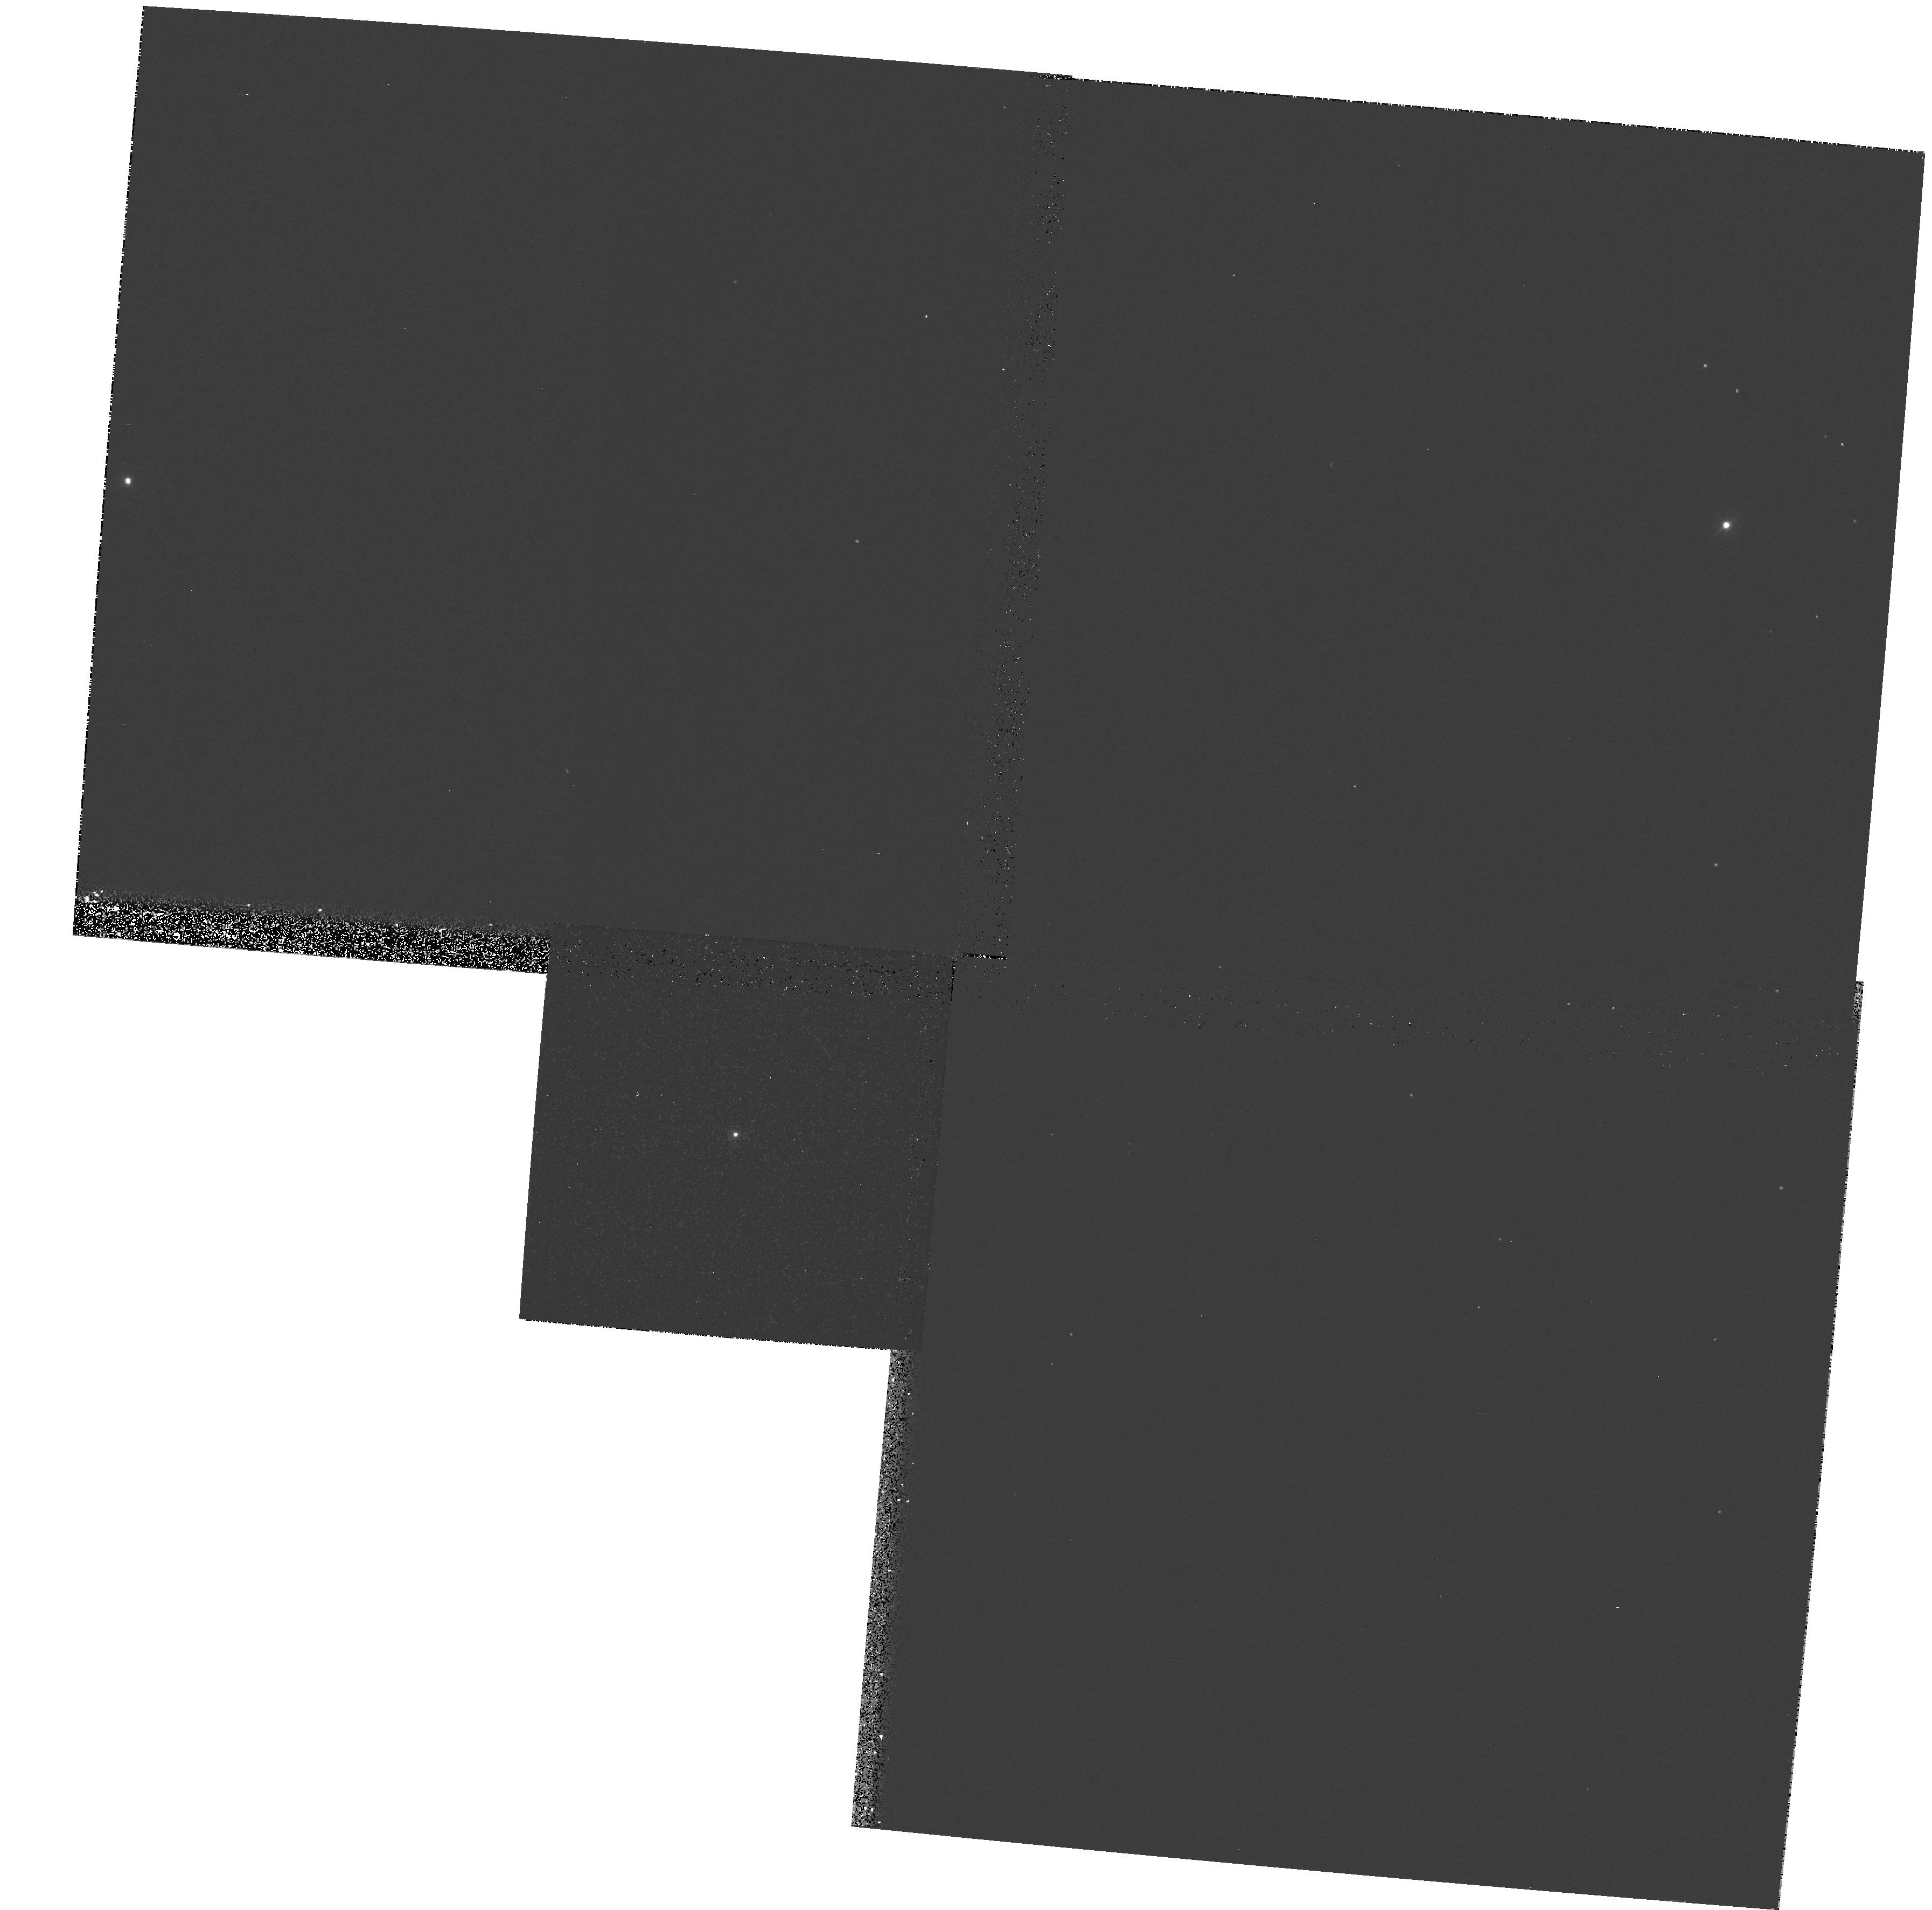
Target: WR27. Instrument: WFPC2/PC. Filter: F336W. Exposure: 6 min. Observation ID: hst_6365_05_wfpc2_pc_f336w_u33u05

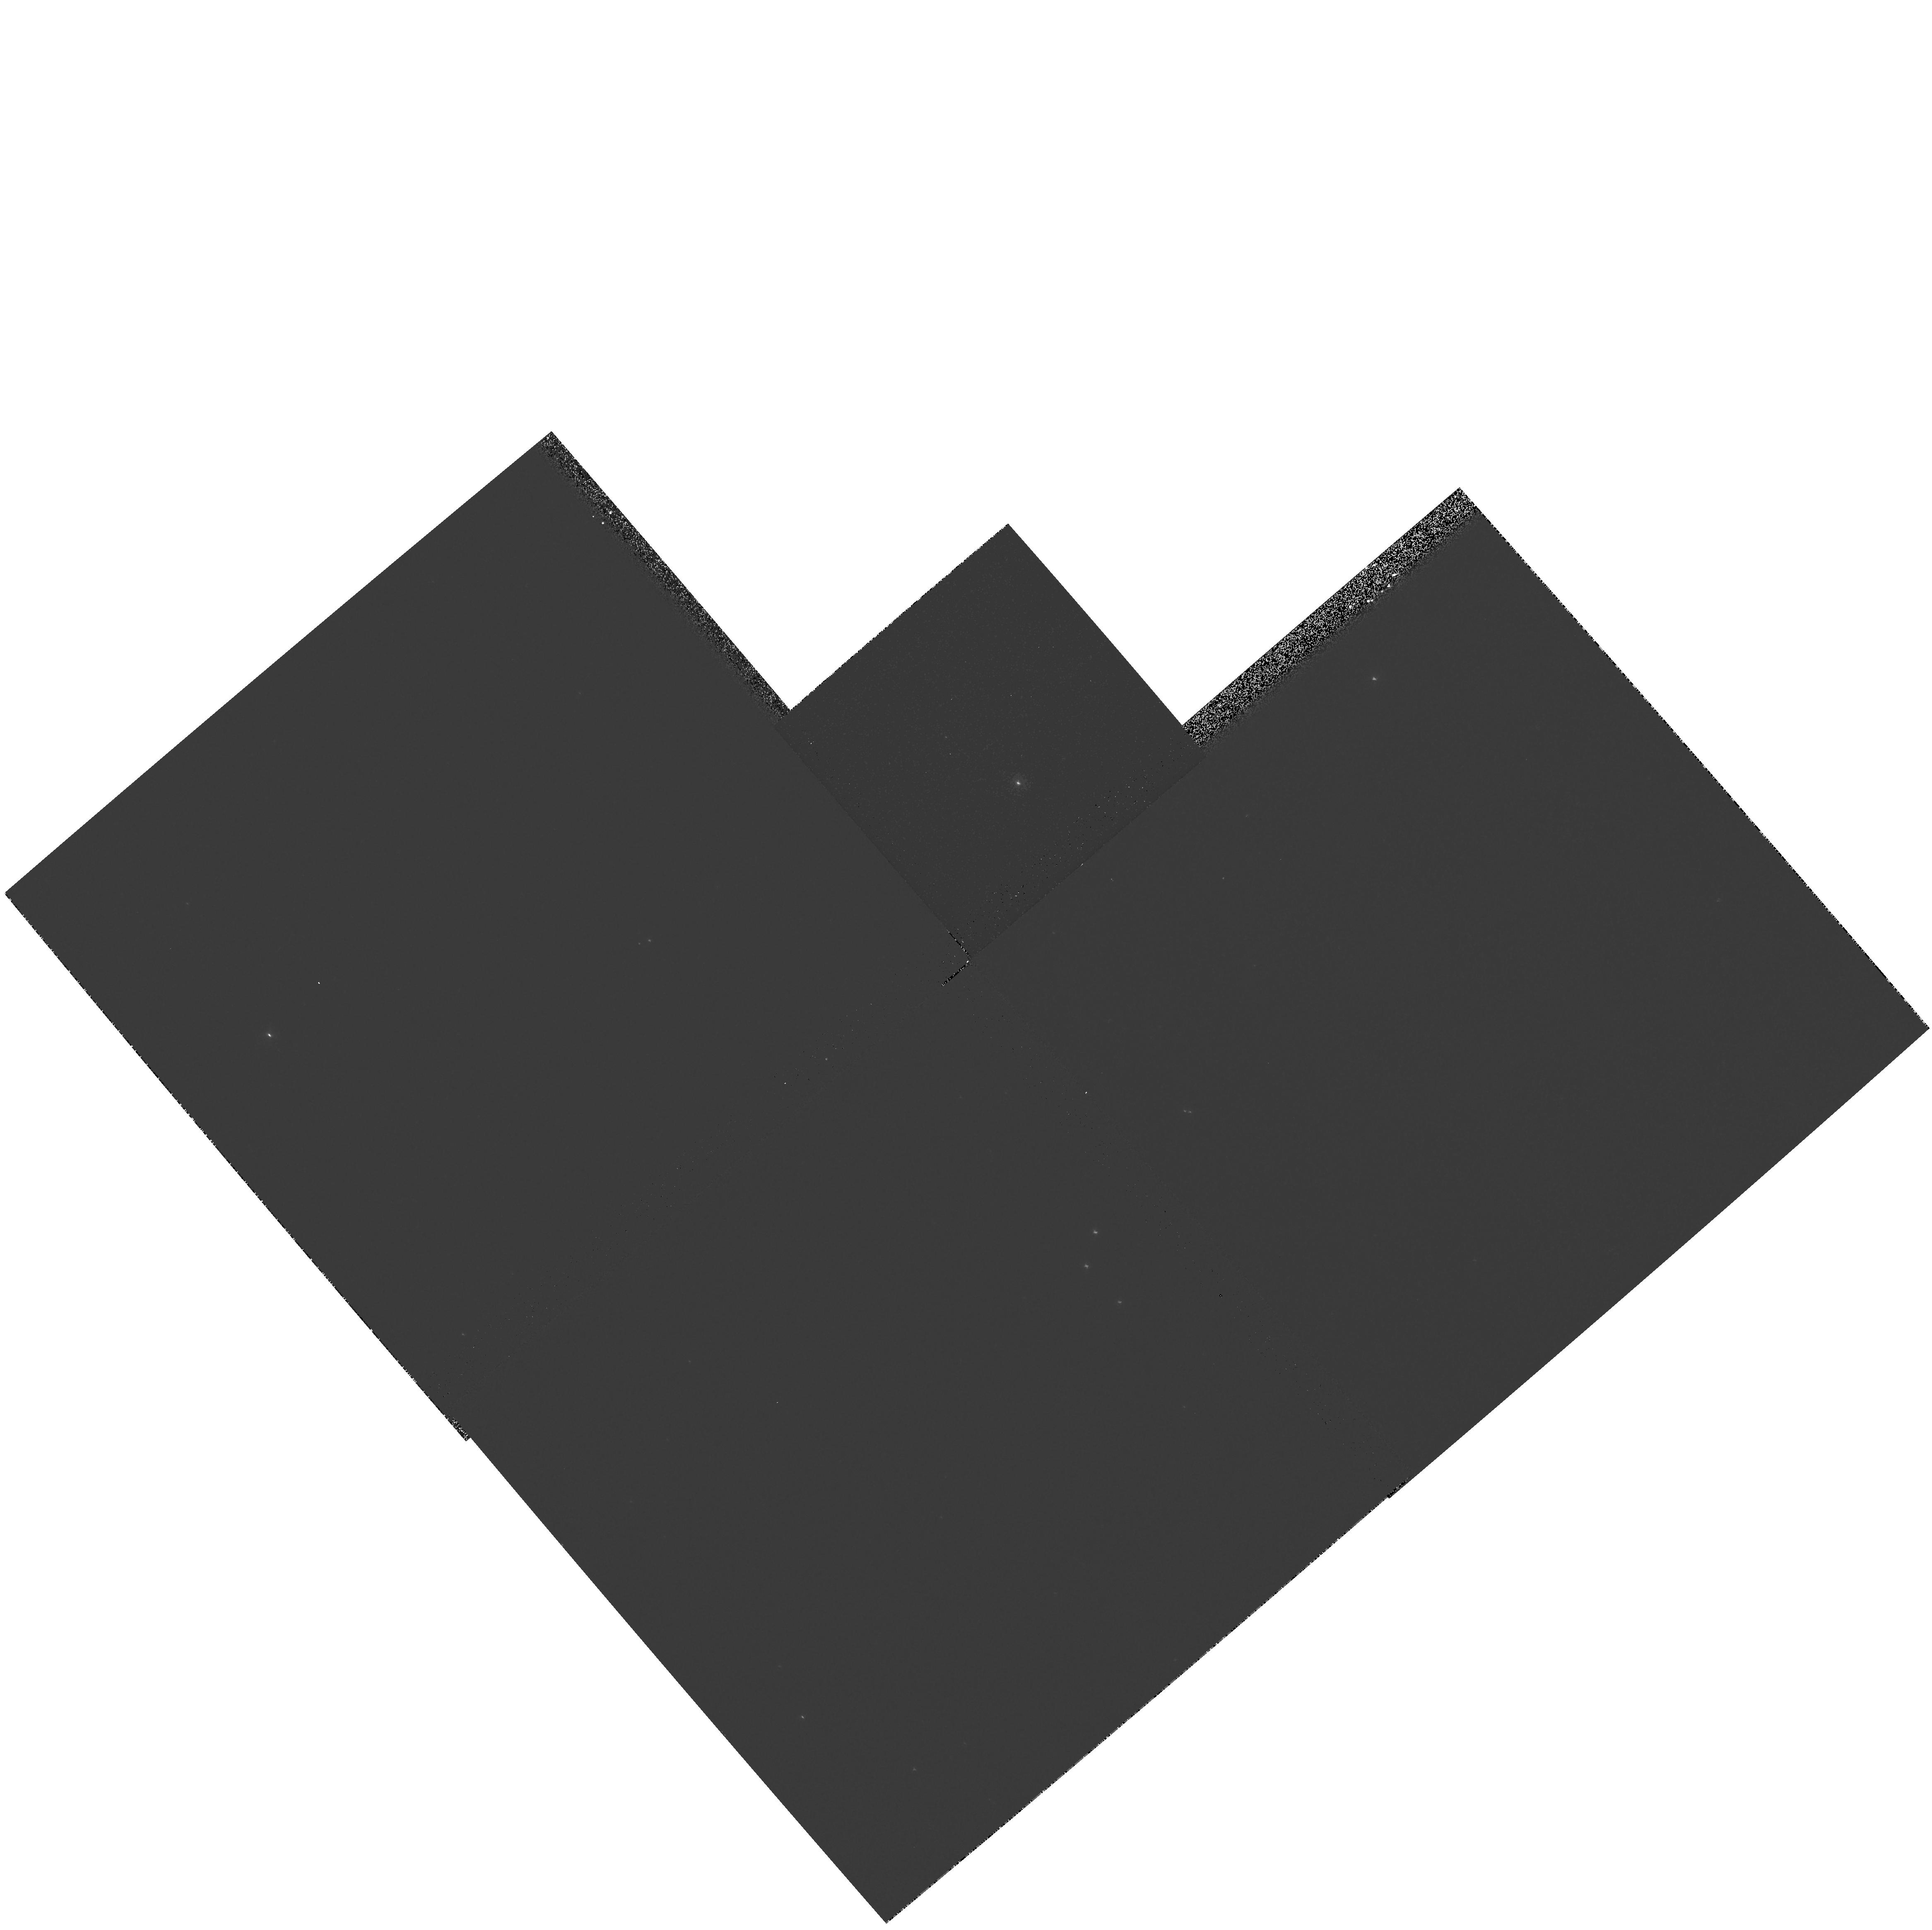
Target: WR56. Instrument: WFPC2/PC. Filter: F336W. Exposure: 2 min. Observation ID: hst_6365_11_wfpc2_pc_f336w_u33u11

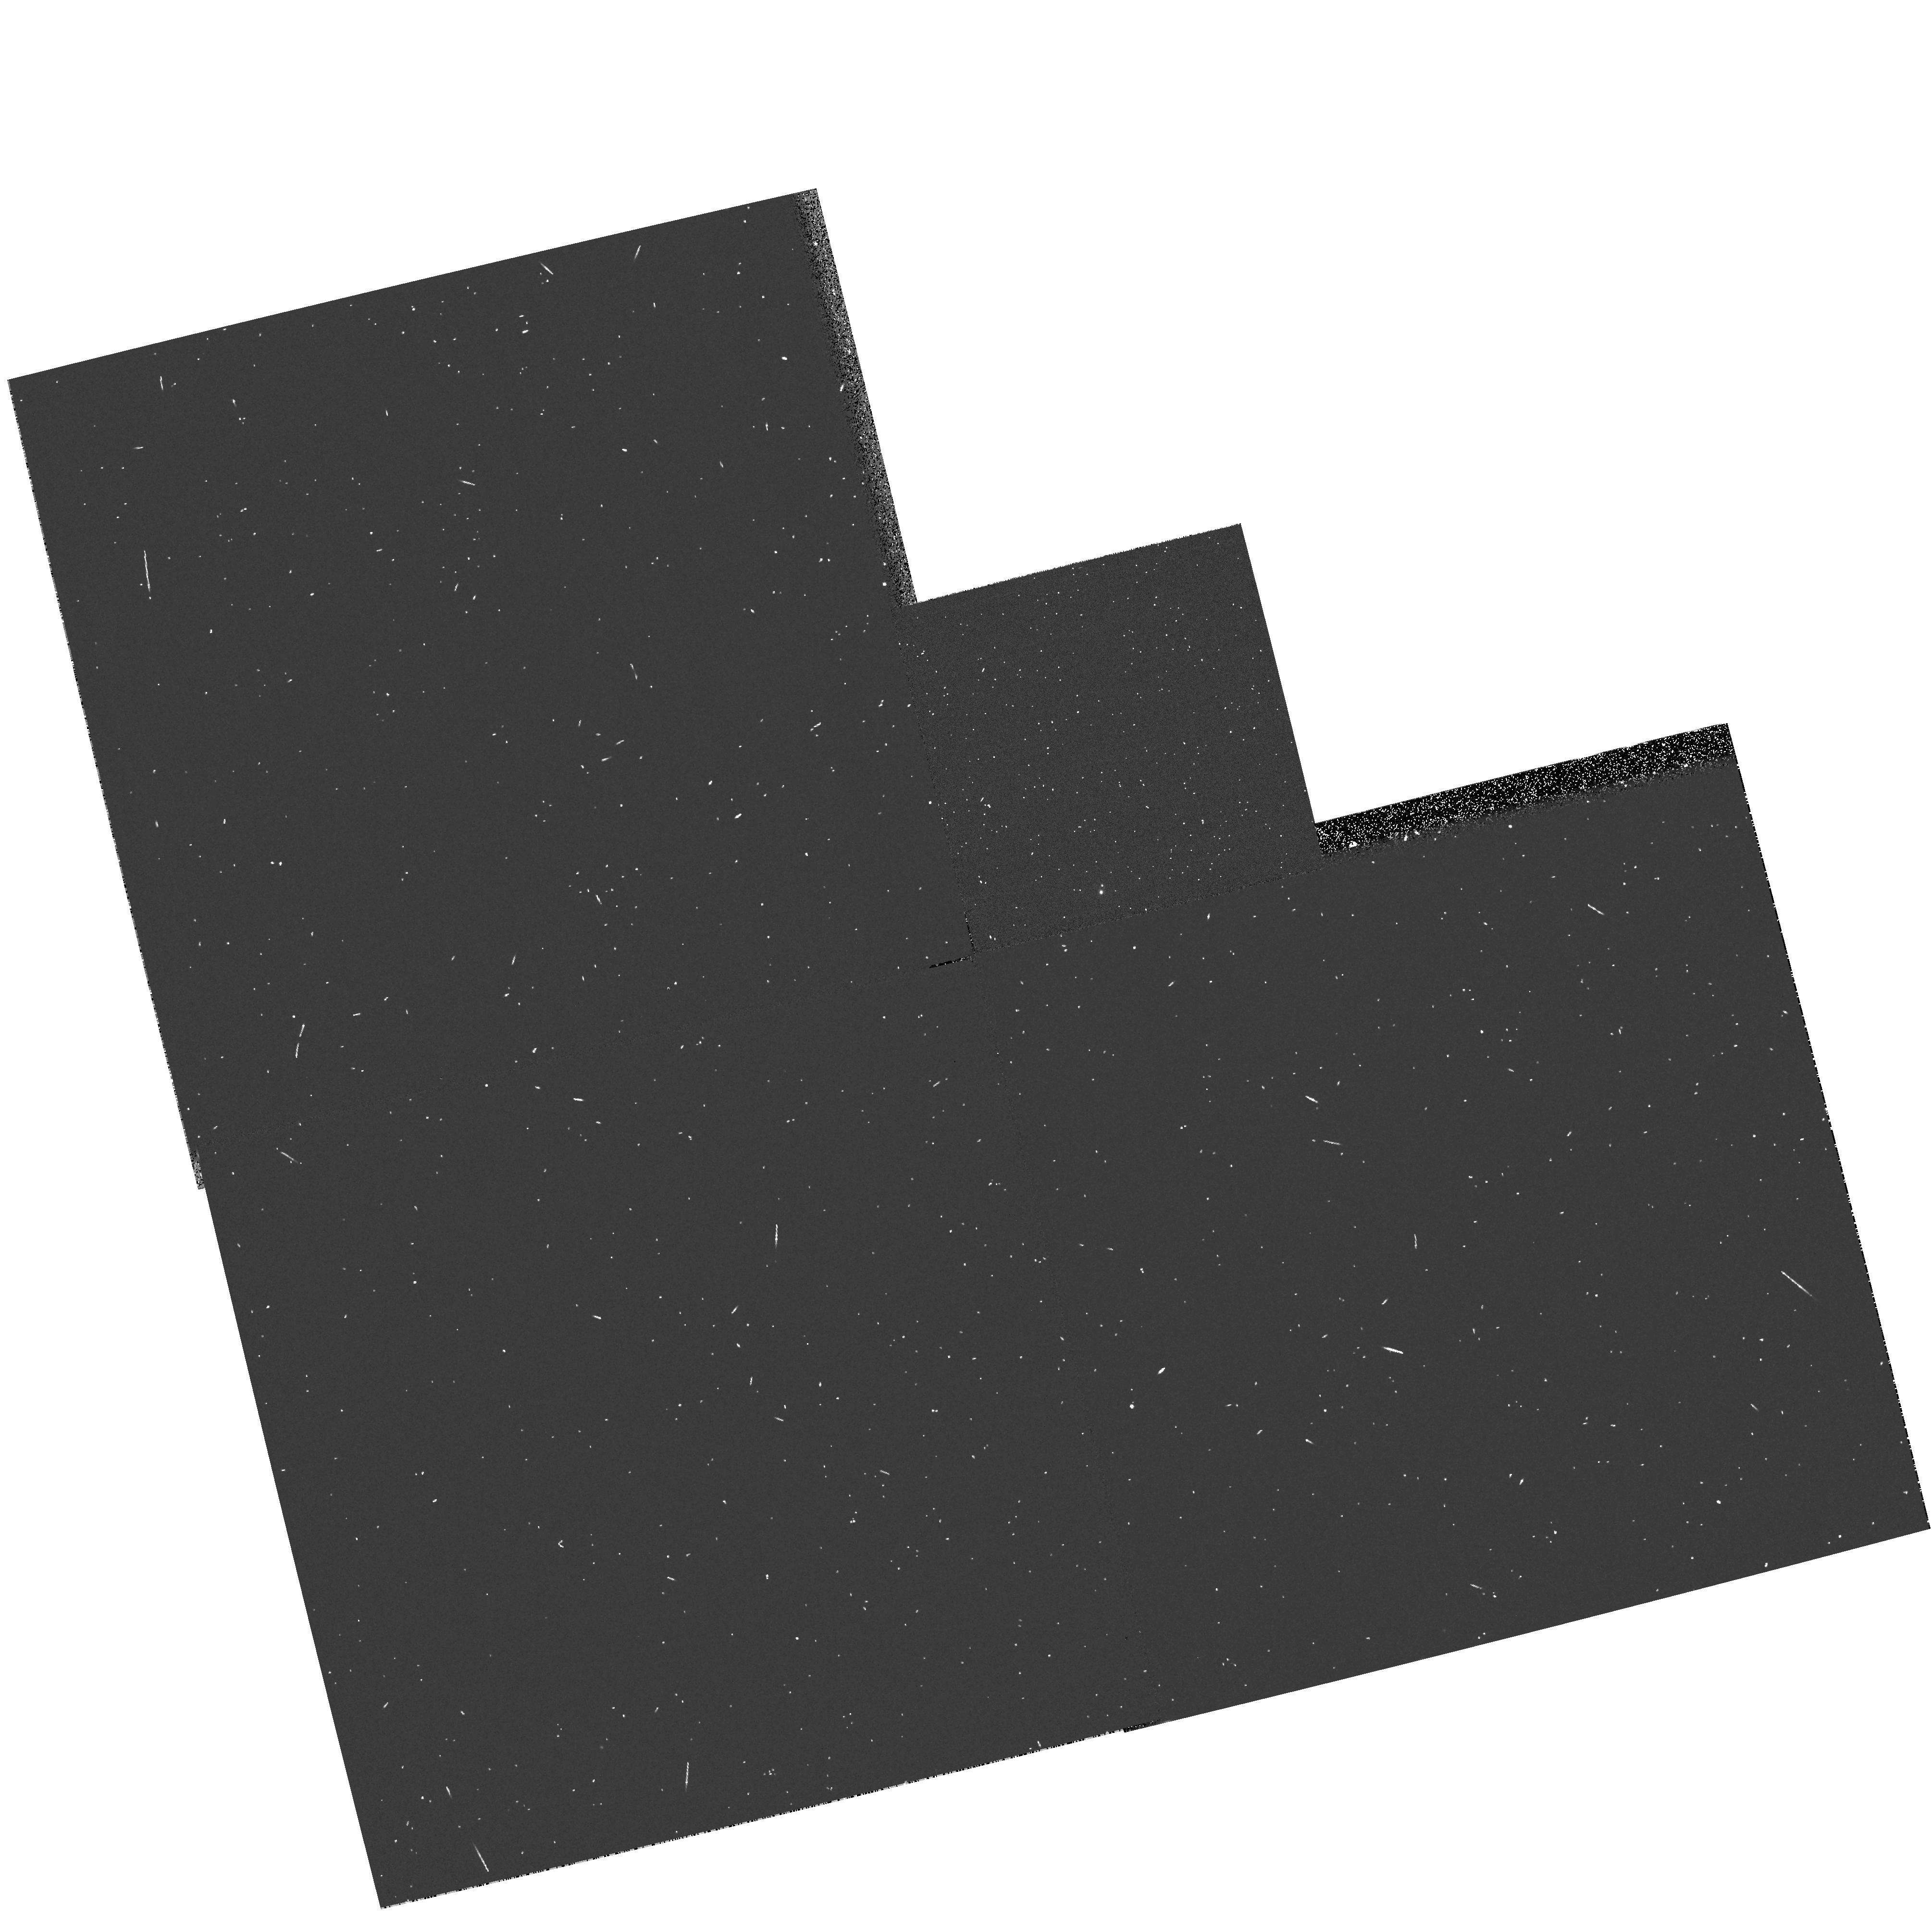
Target: WR147. Instrument: WFPC2/PC. Filter: F439W. Exposure: 3 min. Observation ID: hst_6365_20_wfpc2_pc_f439w_u33u20

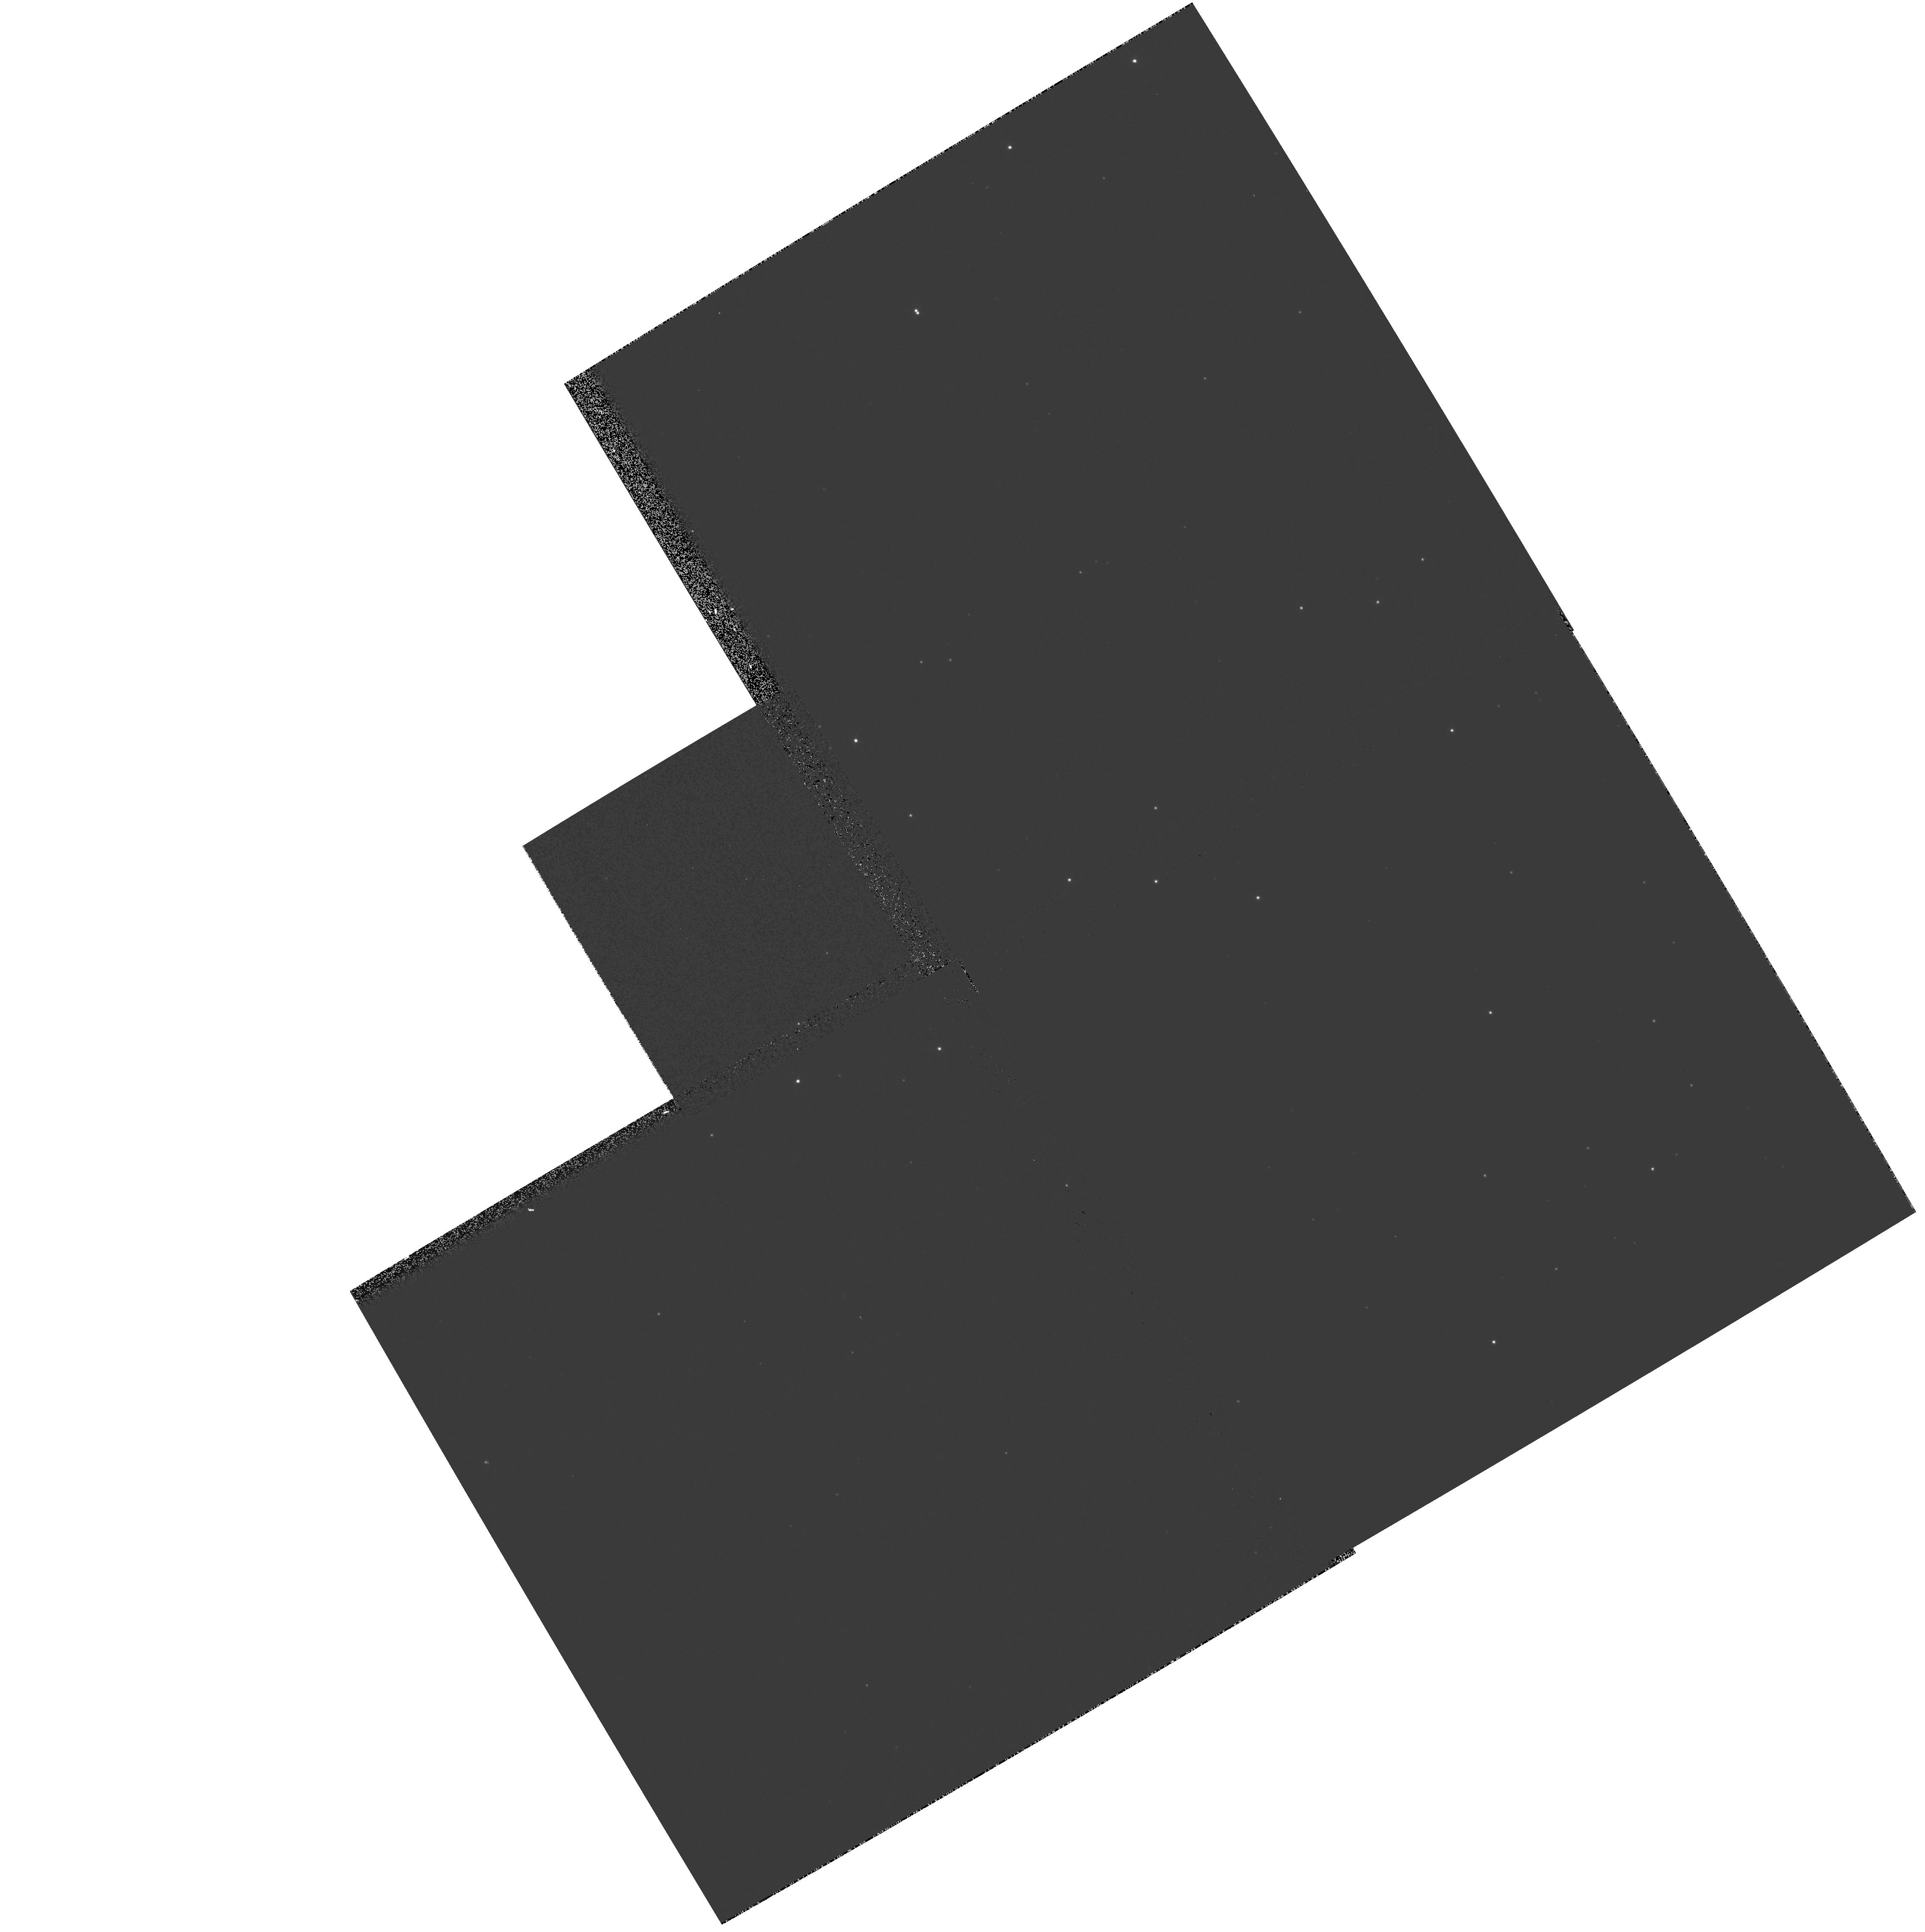
Target: WR39. Instrument: WFPC2/PC. Filter: F439W. Exposure: 1 min. Observation ID: hst_6365_07_wfpc2_pc_f439w_u33u07

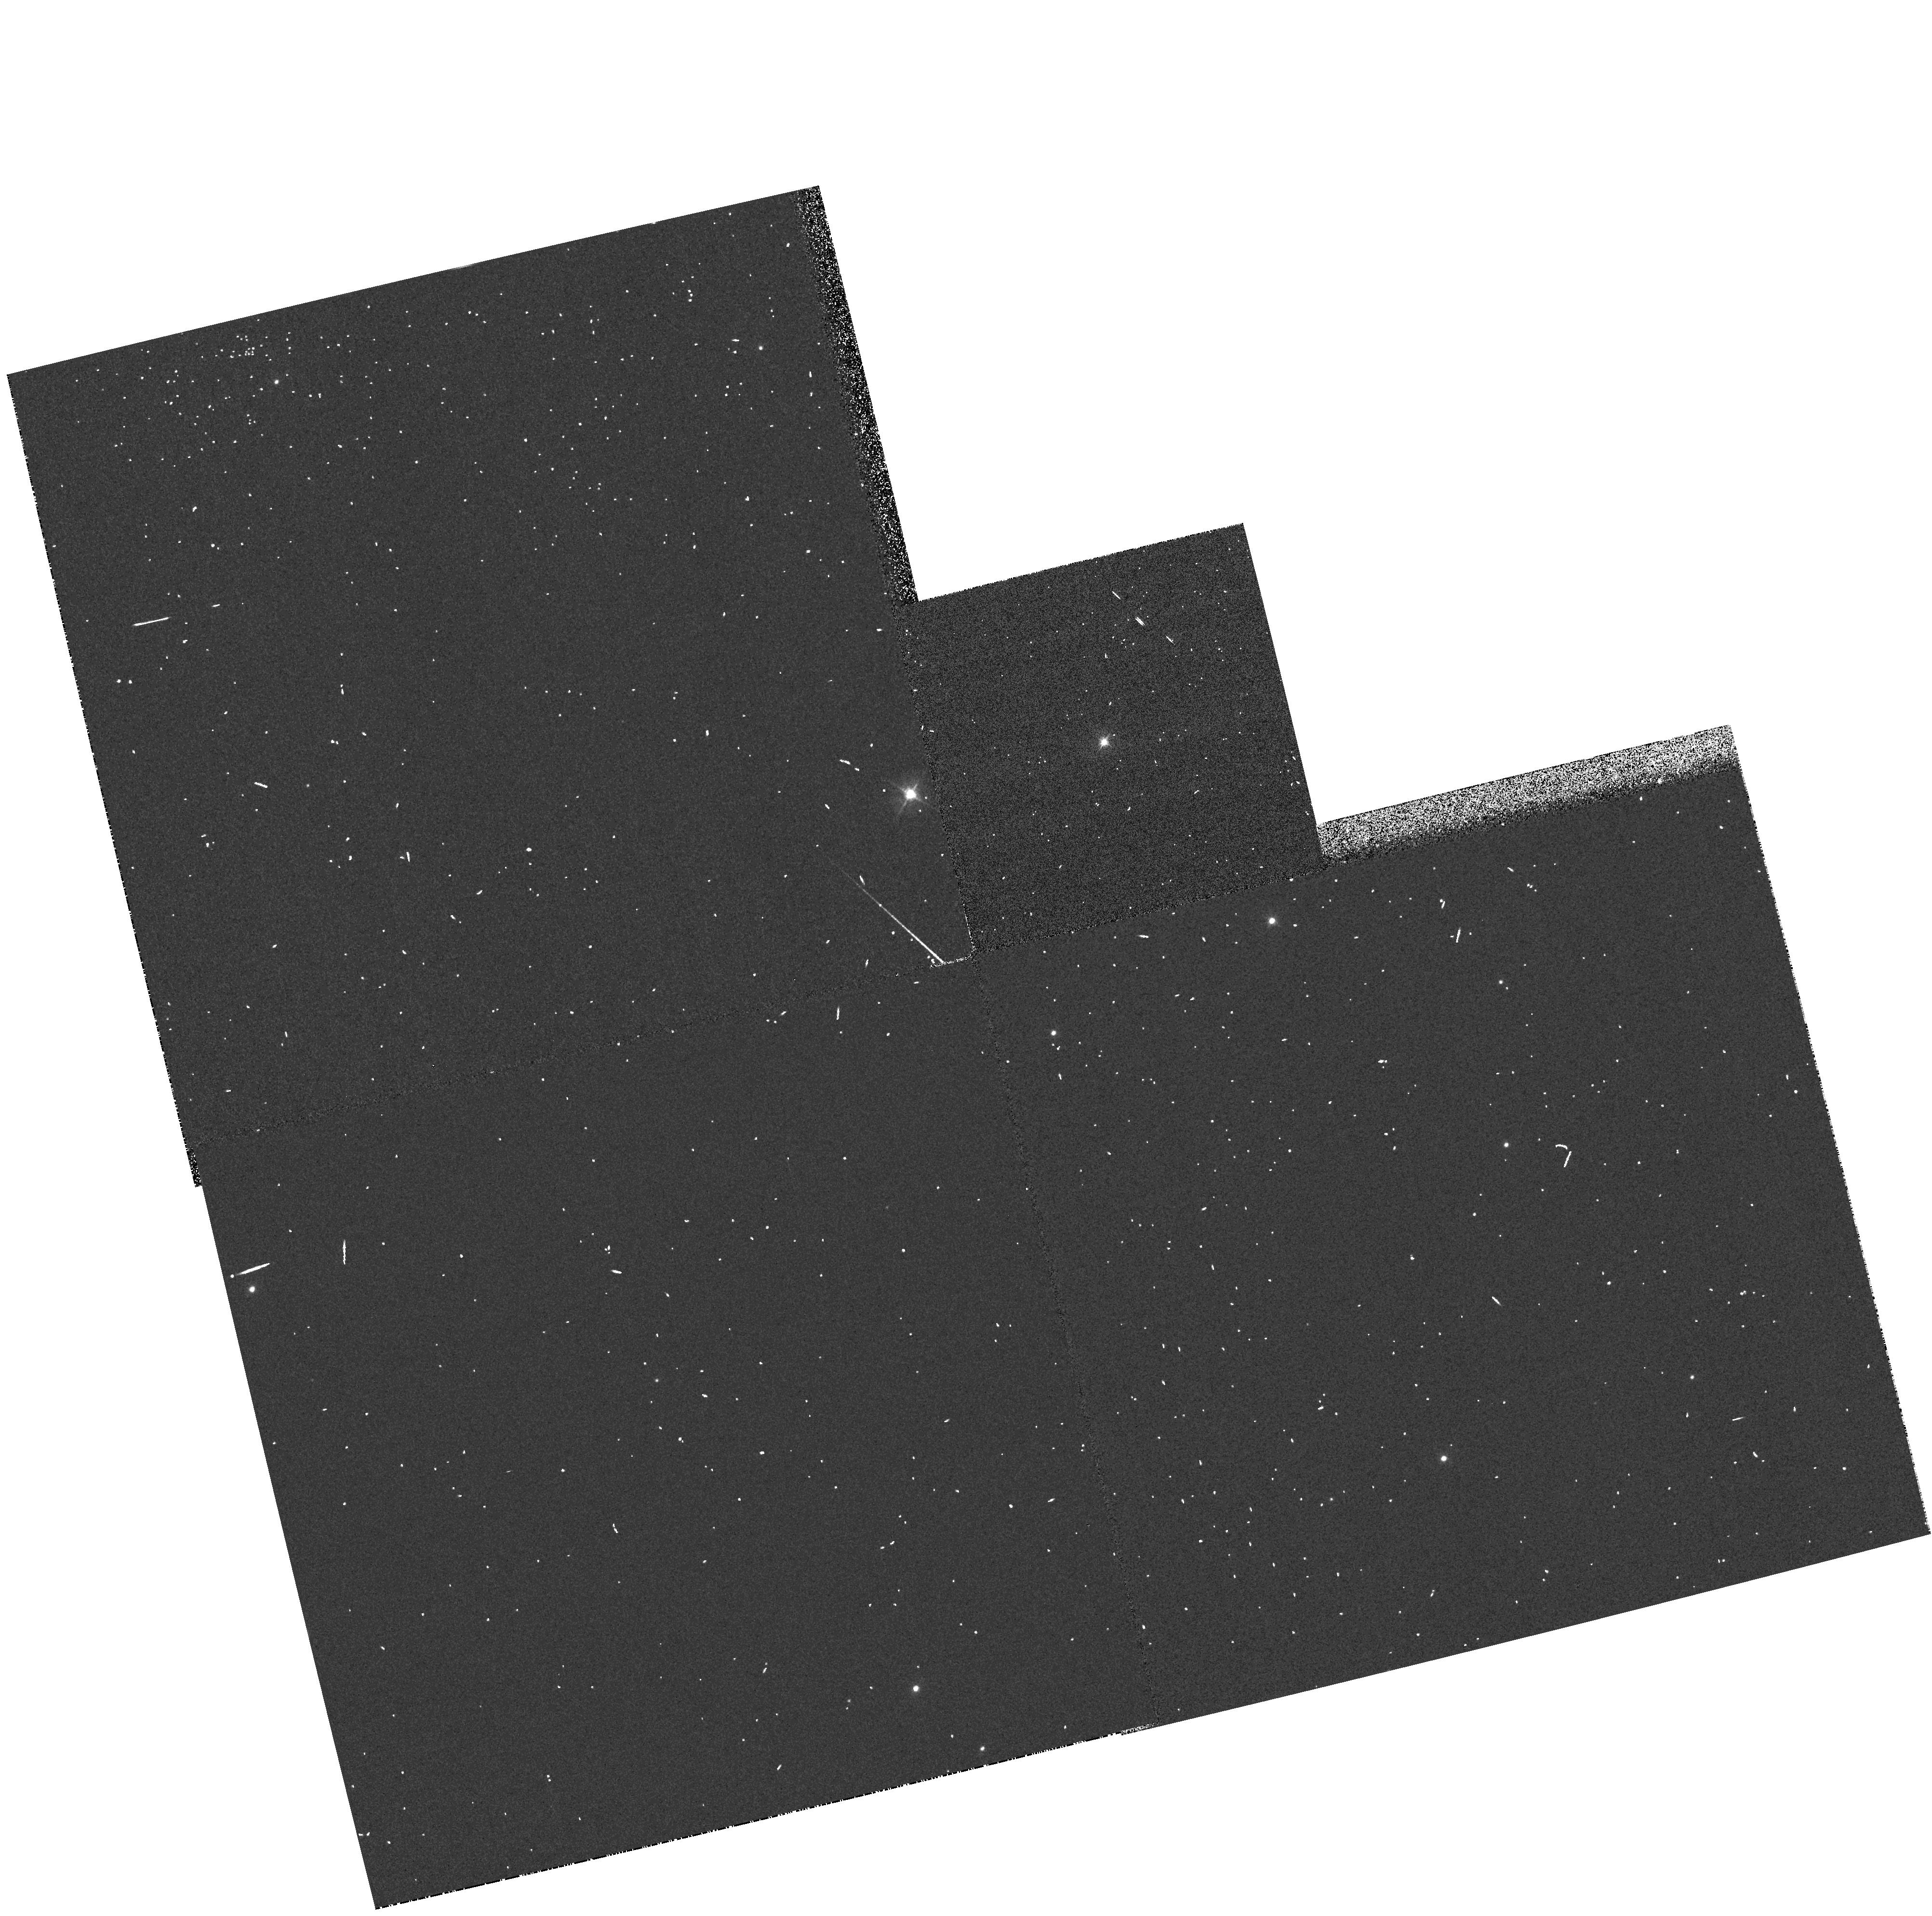
Target: WR142. Instrument: WFPC2/PC. Filter: F439W. Exposure: 1 min. Observation ID: hst_6365_18_wfpc2_pc_f439w_u33u18

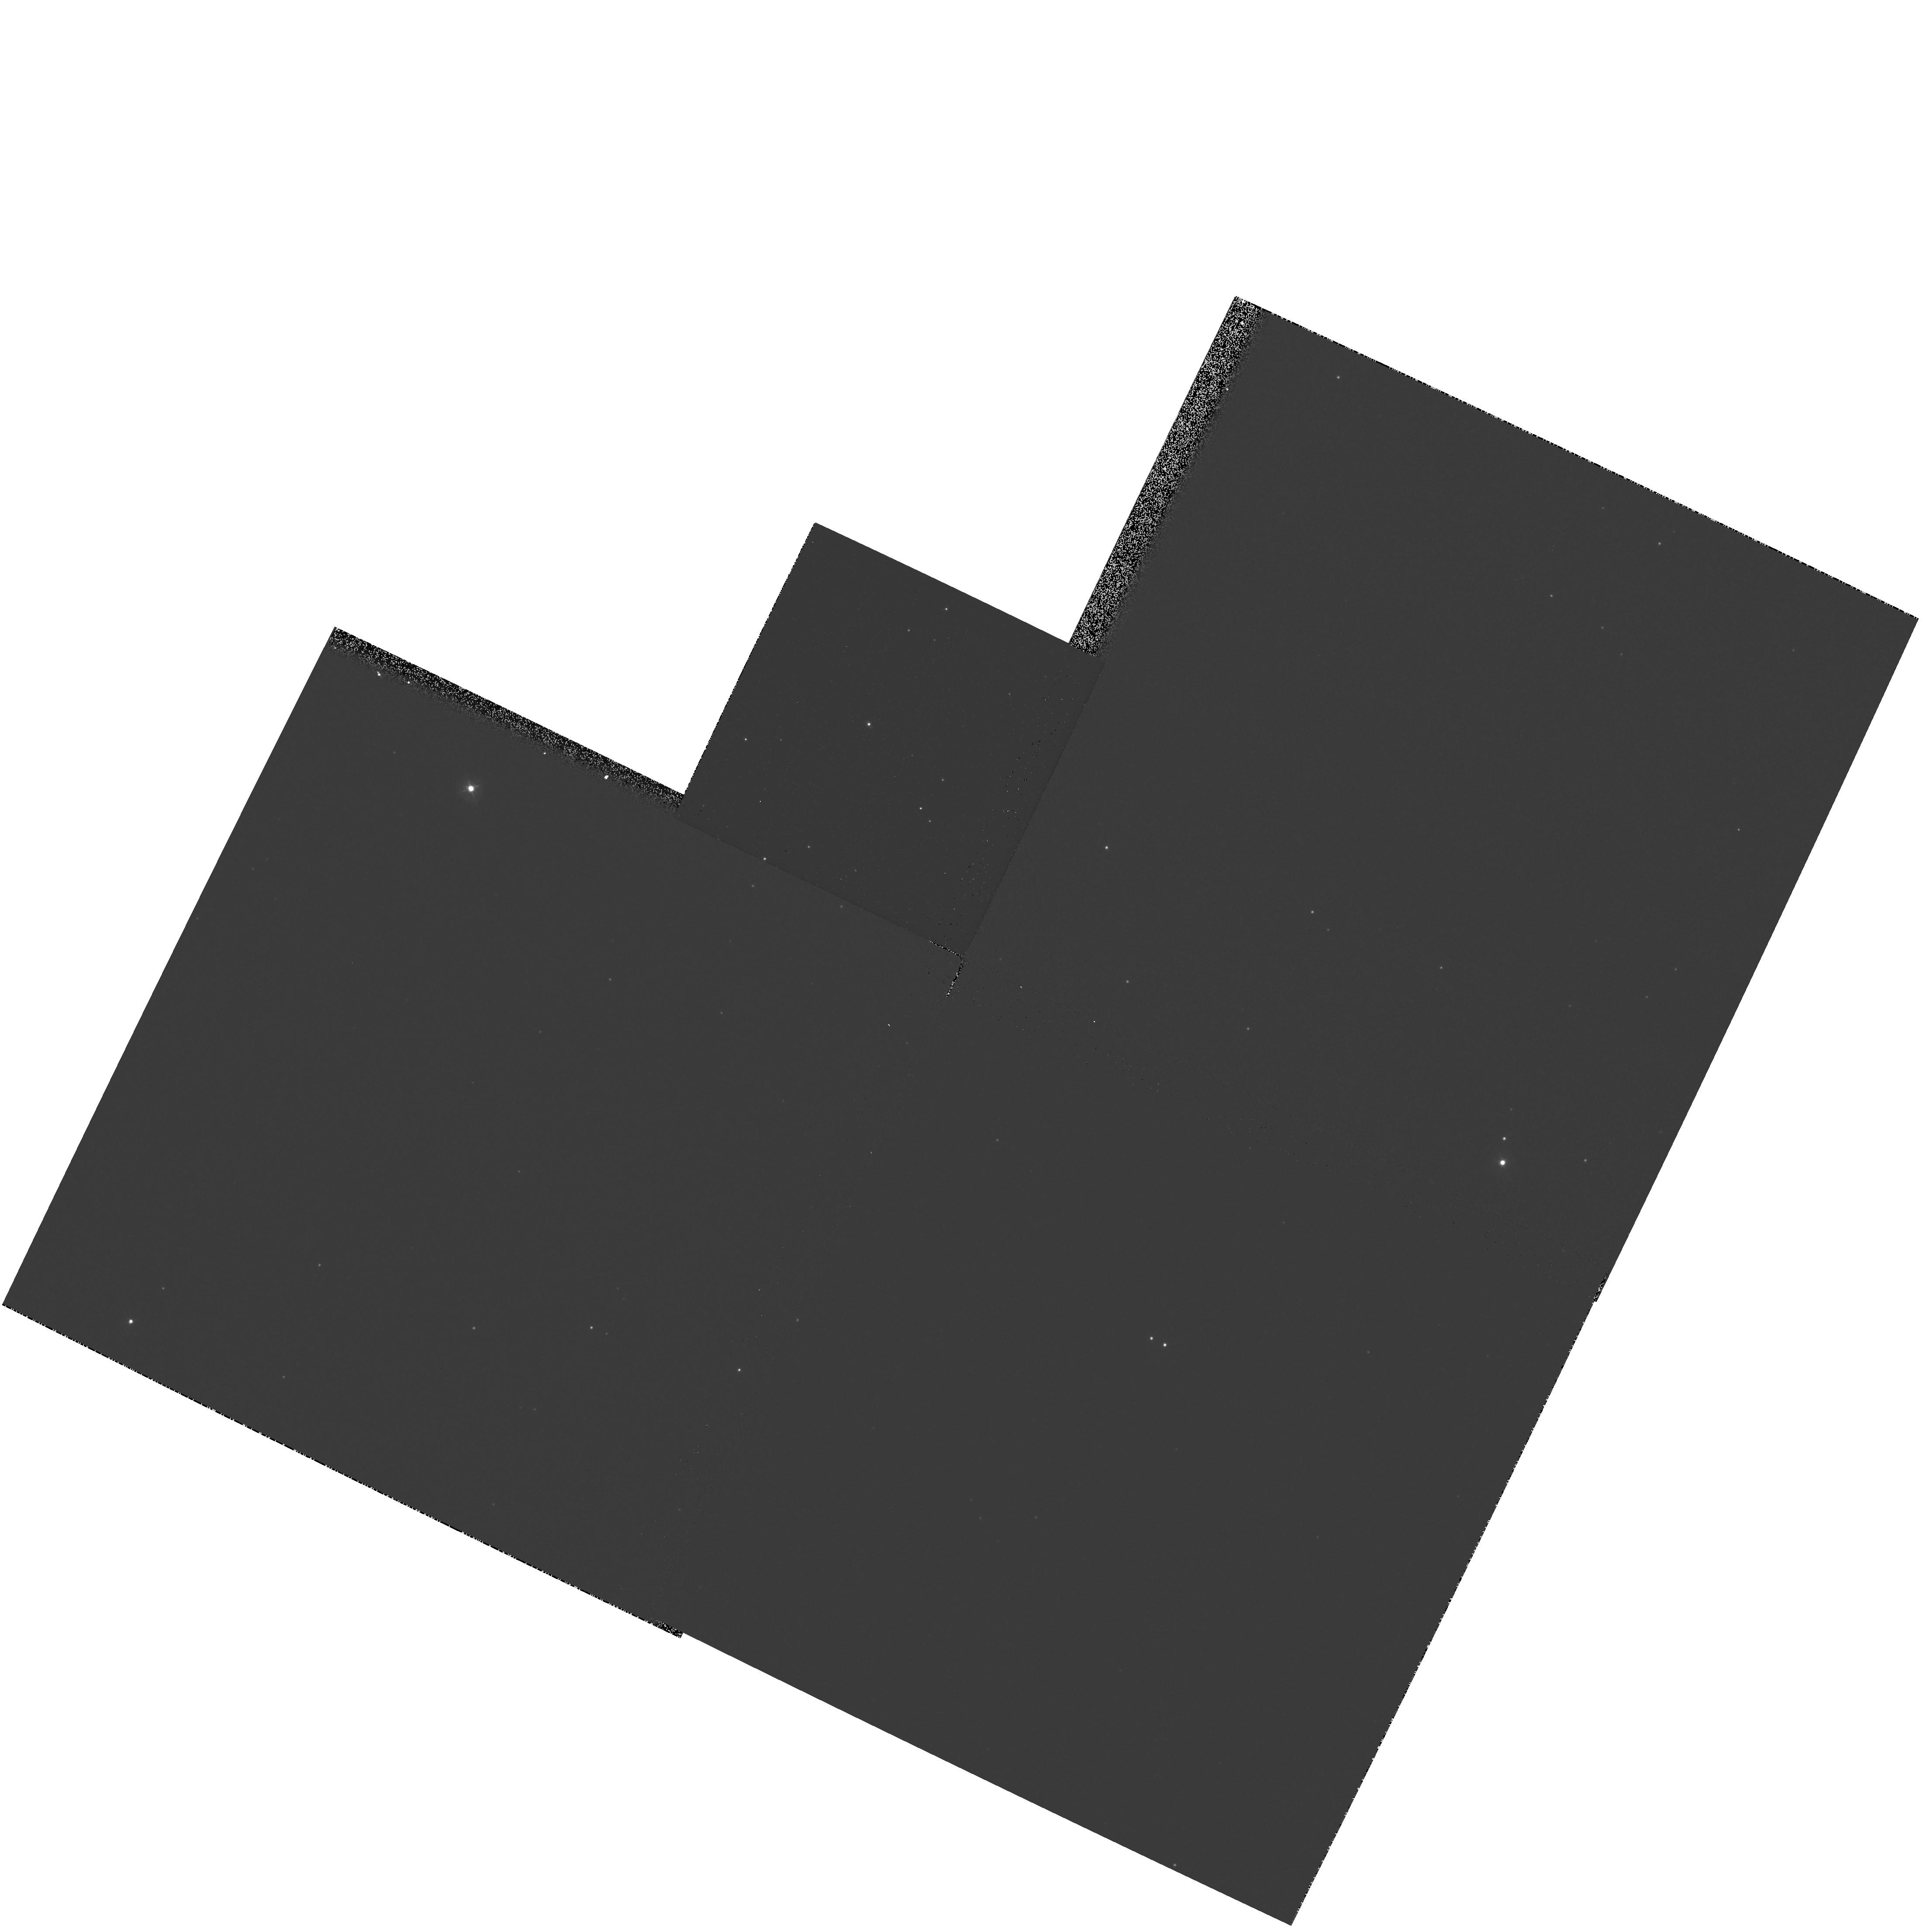
Target: WR38. Instrument: WFPC2/PC. Filter: F336W. Exposure: 1 min. Observation ID: hst_6365_06_wfpc2_pc_f336w_u33u06

A Snapshot Survey for Companions and Clusters around Wolf-Rayet Stars (PI: Shara, Michael)

We propose to obtain snapshot images with the WFPC2 of 25 Wolf -Rayet stars suspected from ground-based imaging to be multiple. Wolf Rayet (WR) stars are believed to be He-rich stars which are the short-lived, evolved descendents of the most massive O stars, in which the products of CNO burning (WN type) or He burning (WC type) have been brought to the surface. Their powerful stellar winds produce rapidly expanding atmospheres. Because of their strong, broad emission lines, it is difficult to determine WR stars' intrinsic characteristics: luminosities and masses. Studied to the limit of ground-based telescopes, all of our proposed targets show interesting spectra, peculiar morphologies, and/or slight elongations indicative of companion/cluster associations. HST imaging of these objects would provide unique information on not only the objects themselves, but on the intervening interstellar medium, galactocentric distance constraints, massive star evolution, and evolutionary connections between WR subtypes.